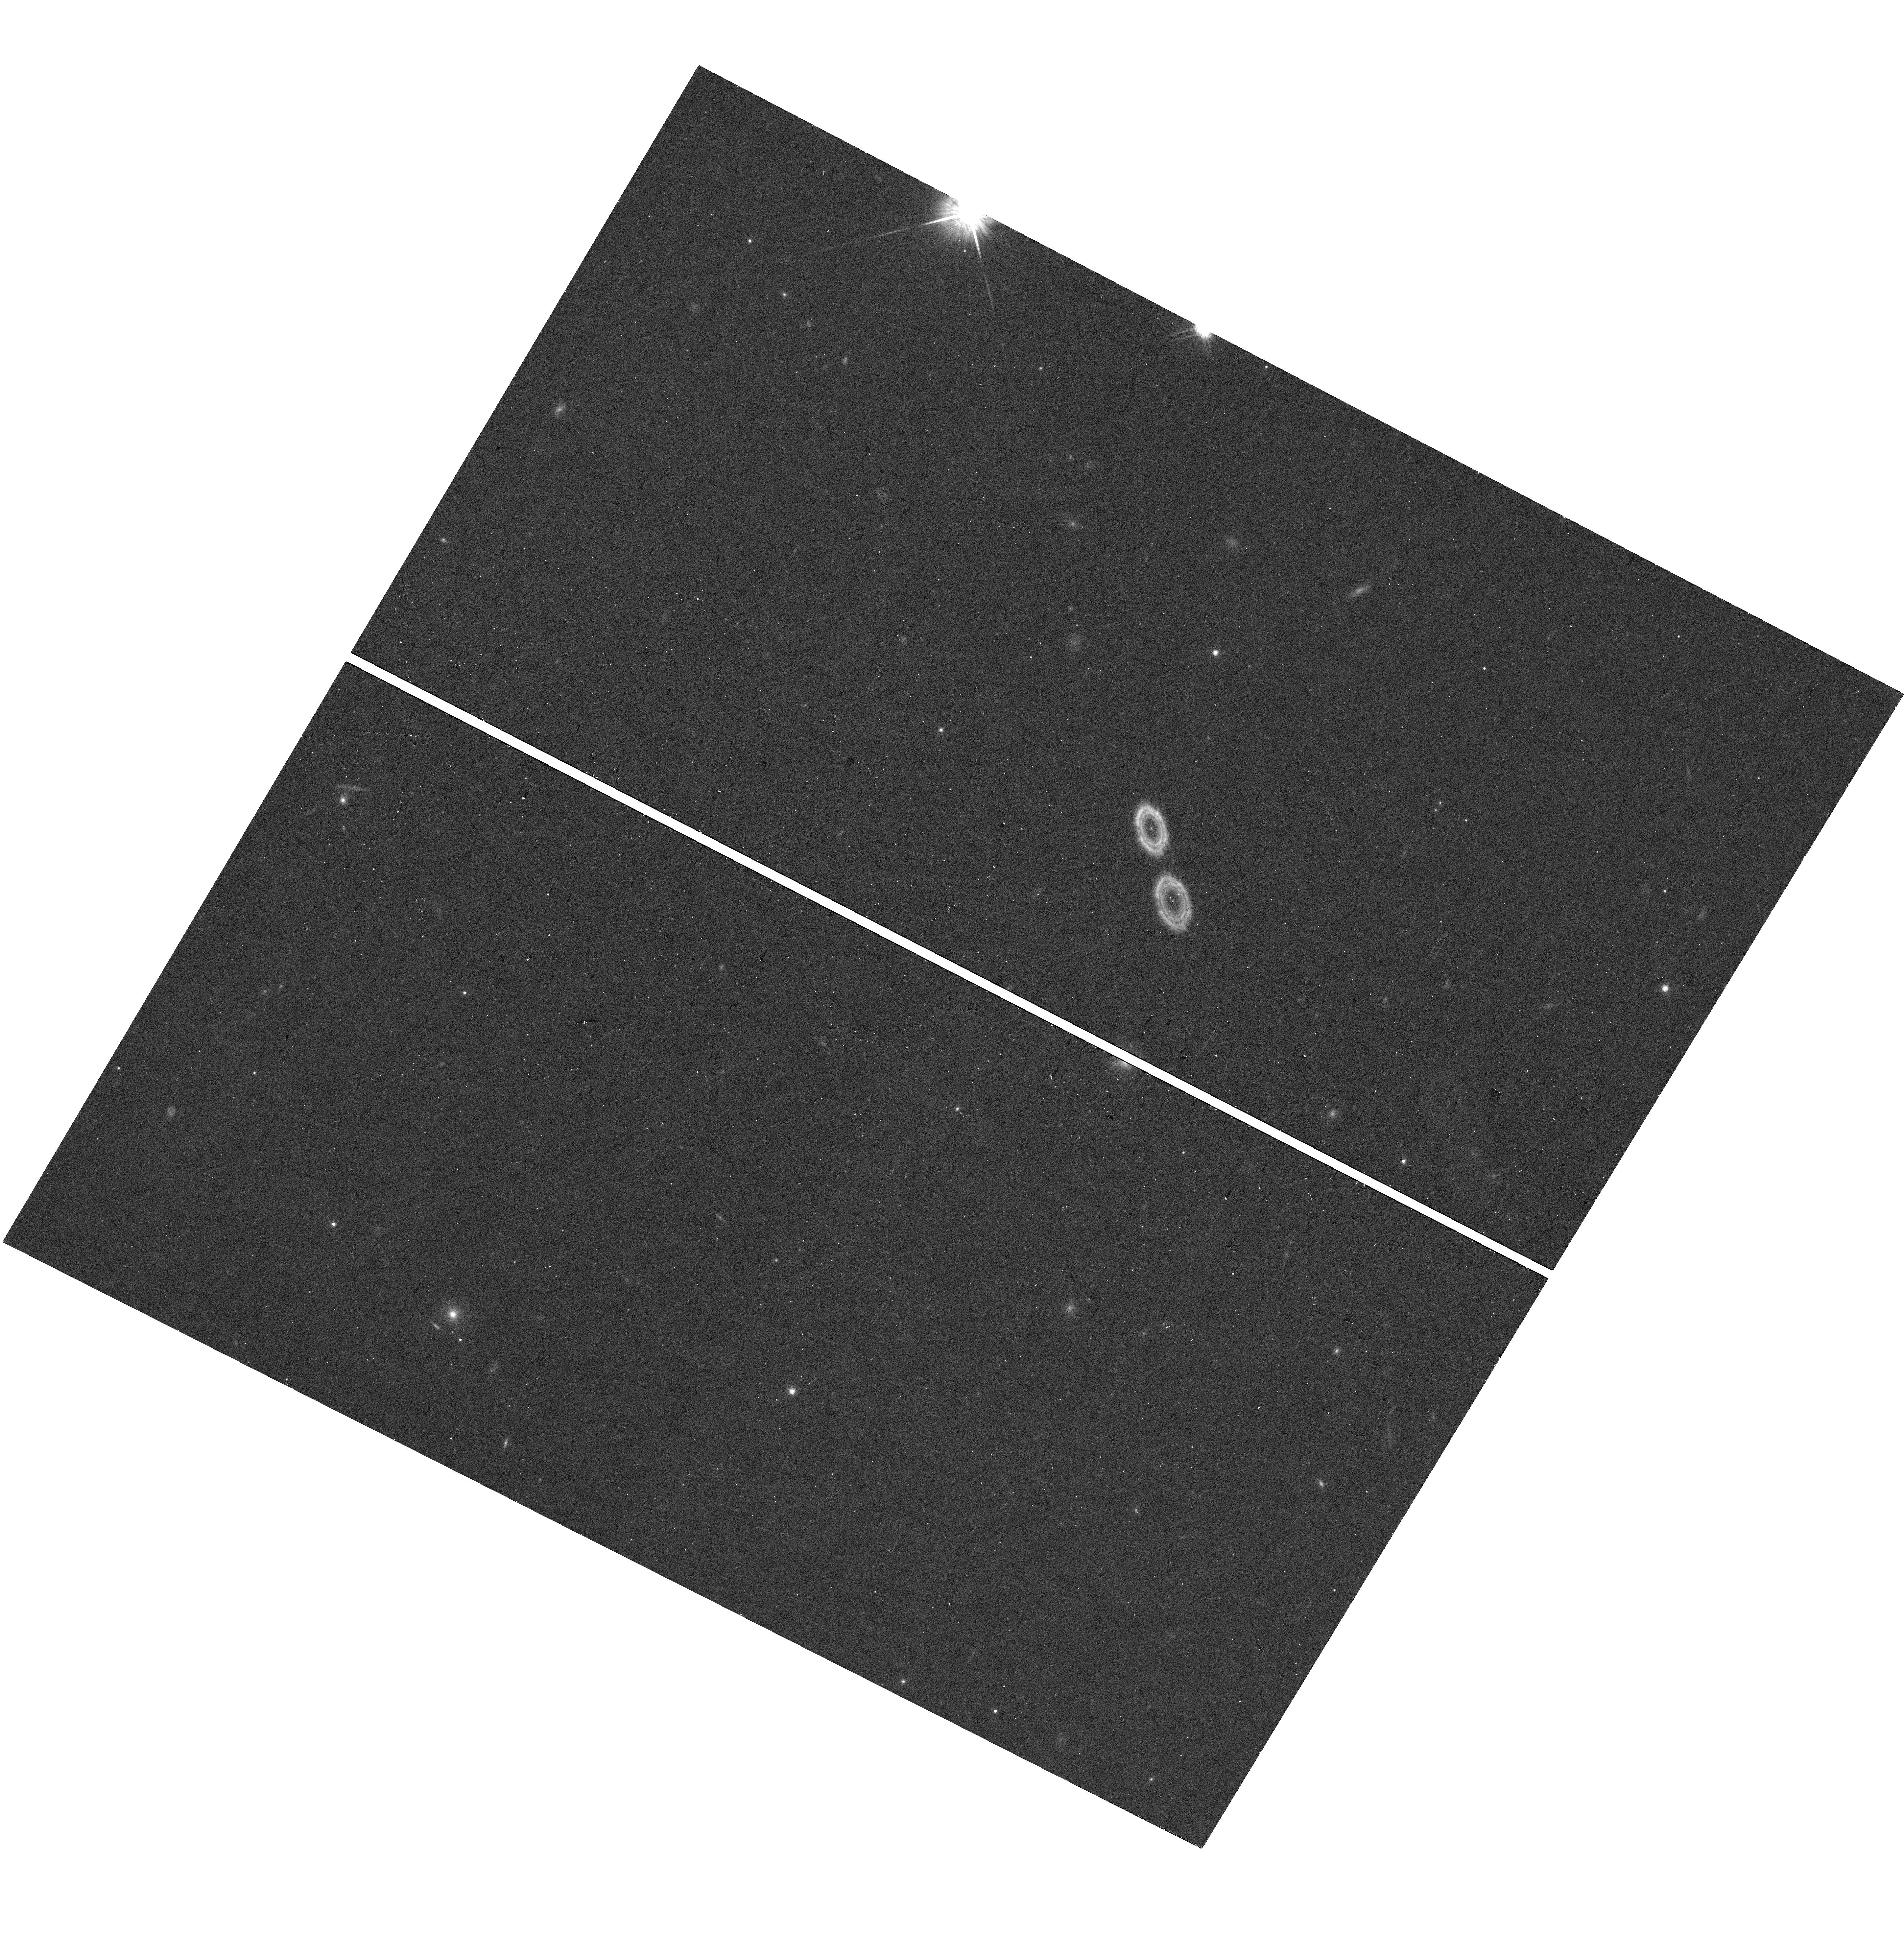
Target: J0837+1921
Instrument: WFC3/UVIS
Filter: F814W
Exposure: 9 min
Observation ID: hst_17826_28_wfc3_uvis_f814w_ifg128

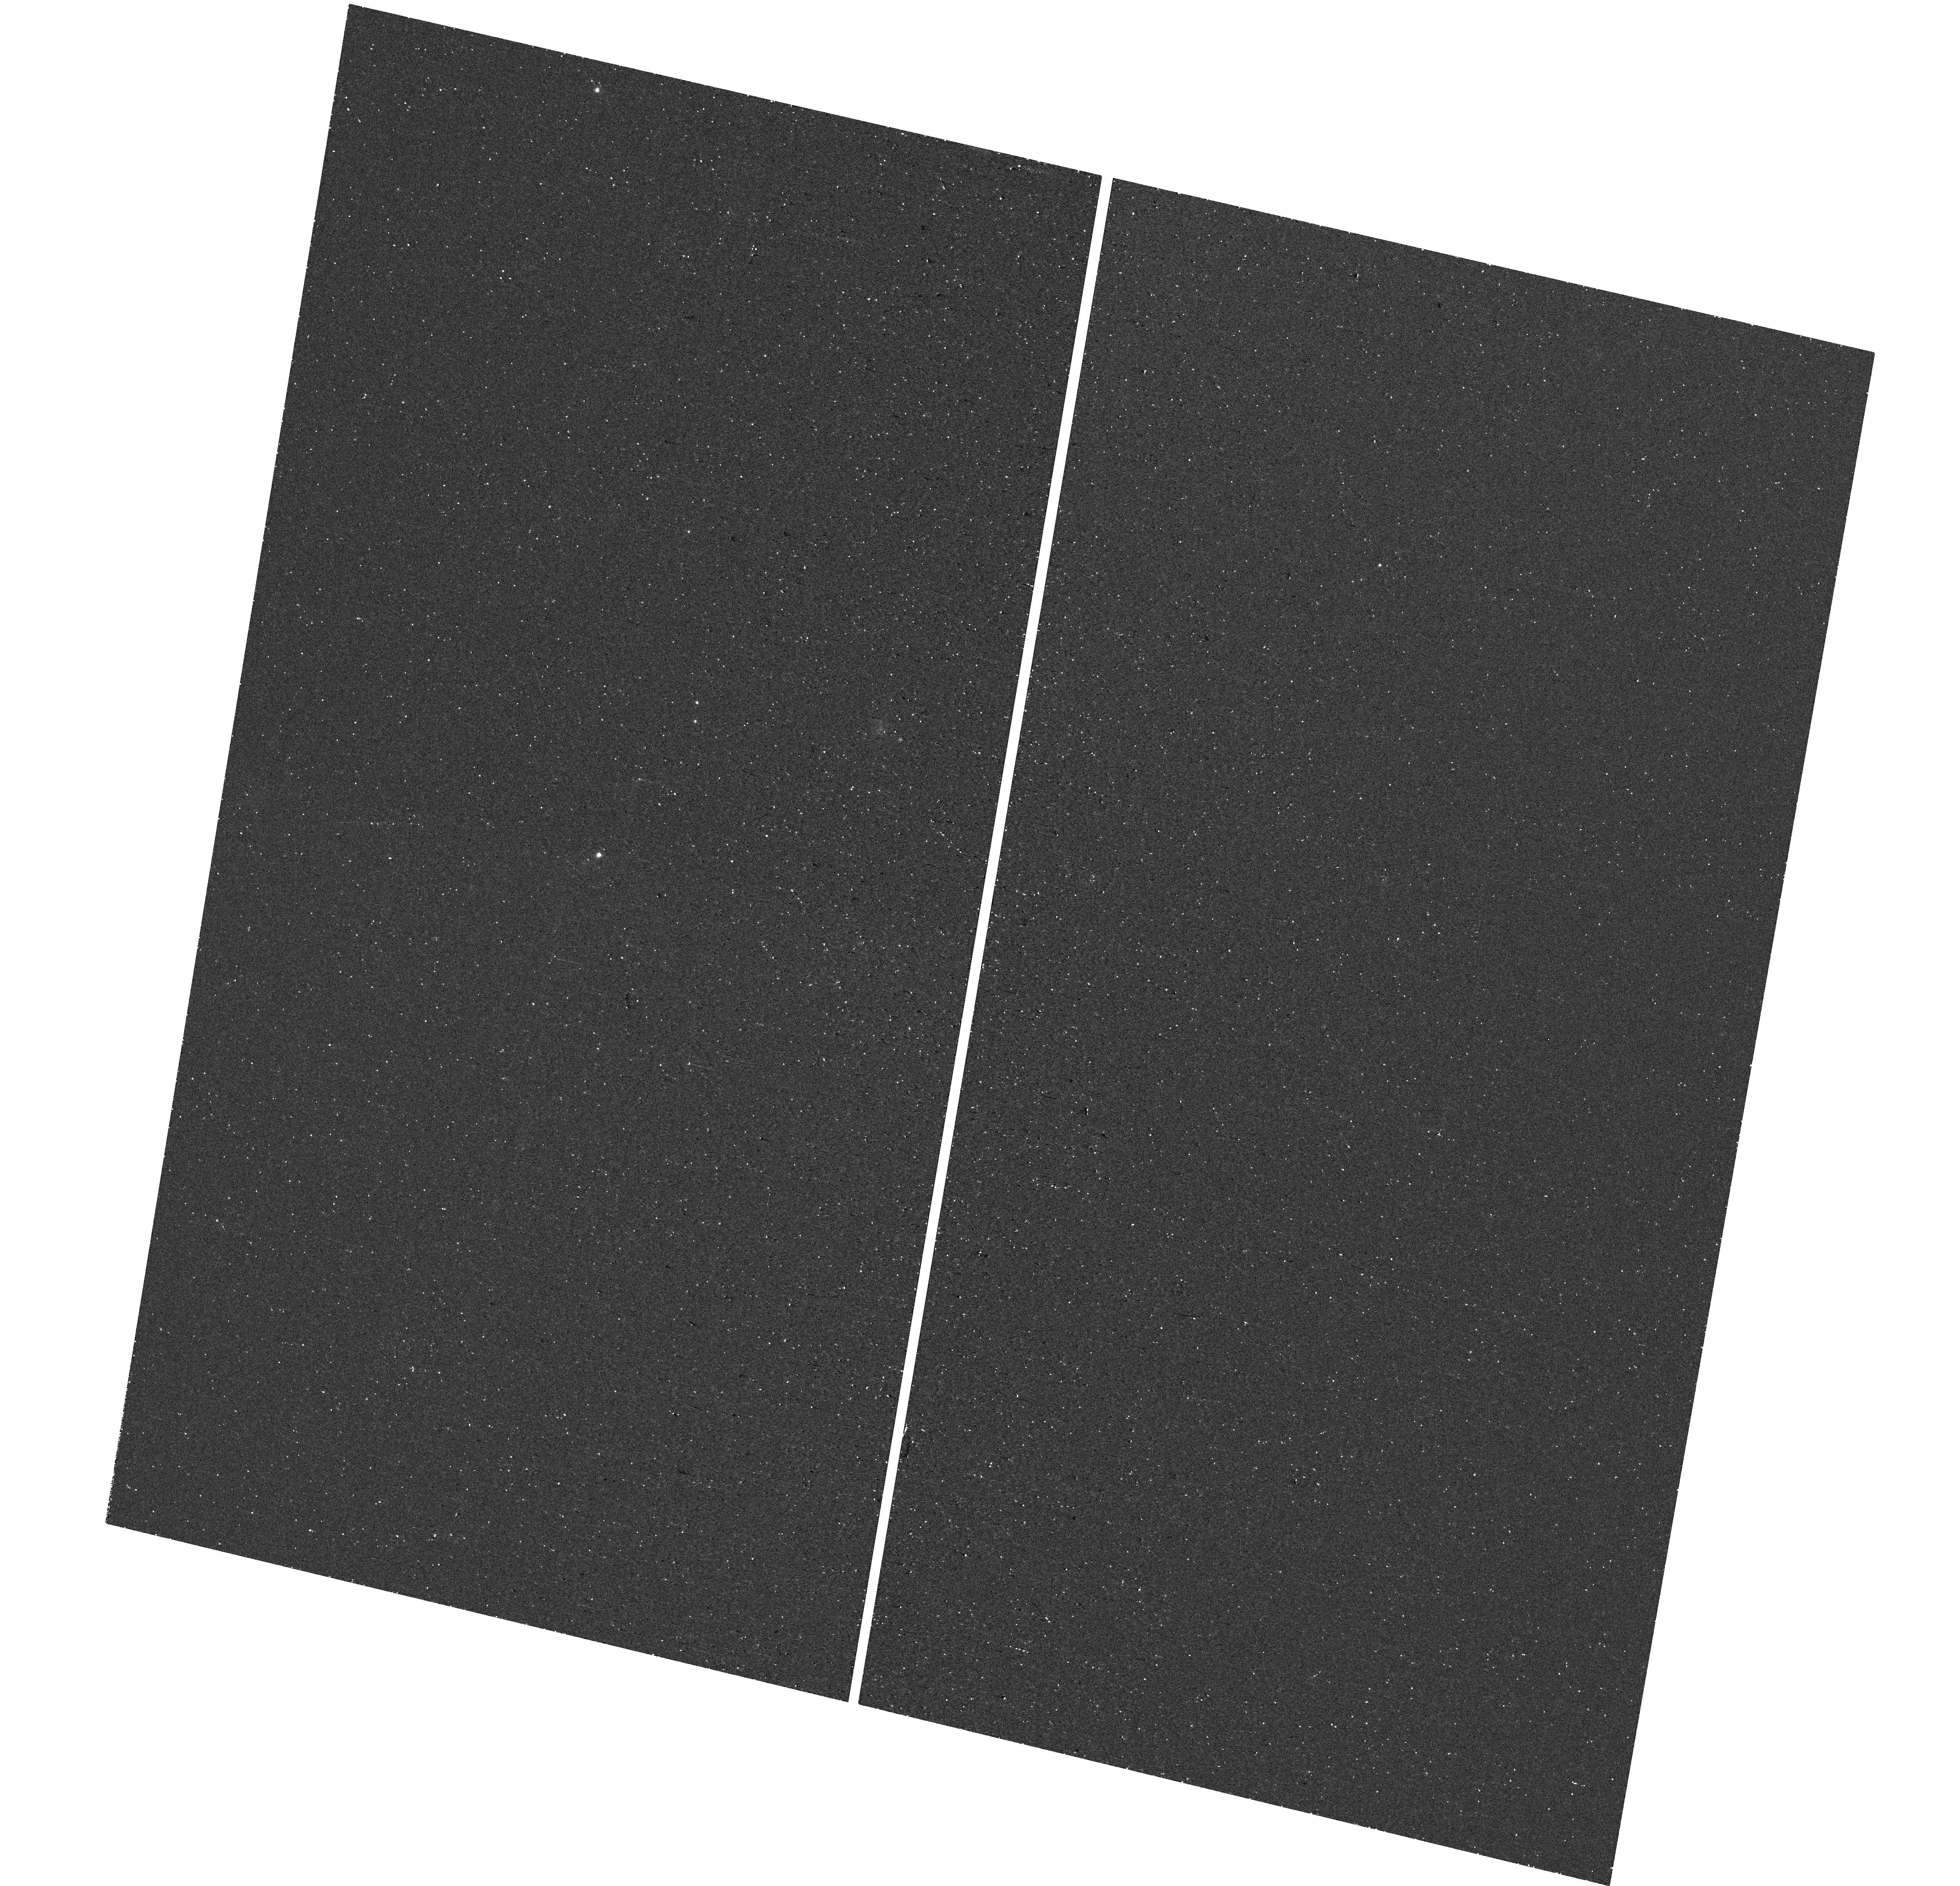
Target: J1355+4651
Instrument: WFC3/UVIS
Filter: F502N
Exposure: 23 min
Observation ID: hst_17826_25_wfc3_uvis_f502n_ifg125

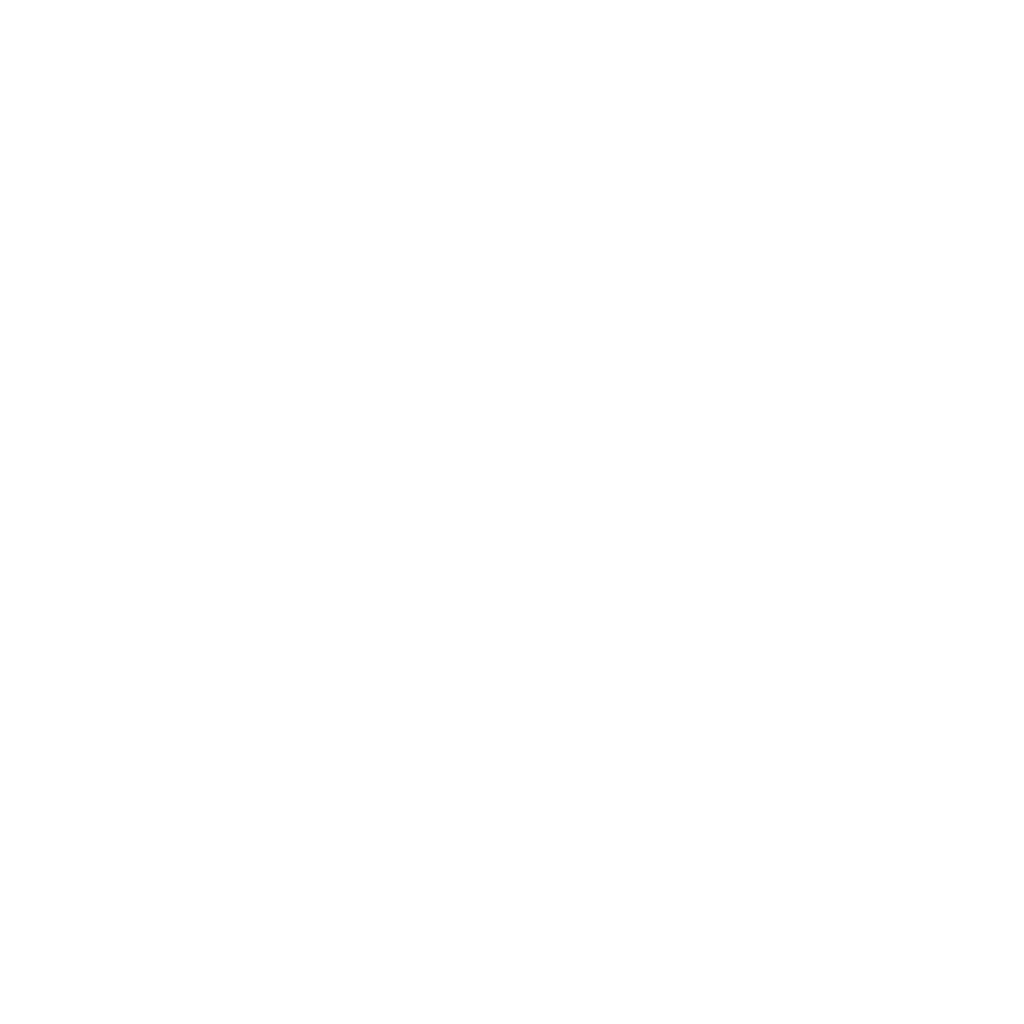
Target: J2229+2725
Instrument: ACS/SBC
Filter: F125LP
Exposure: 18 min
Observation ID: jfg133piq

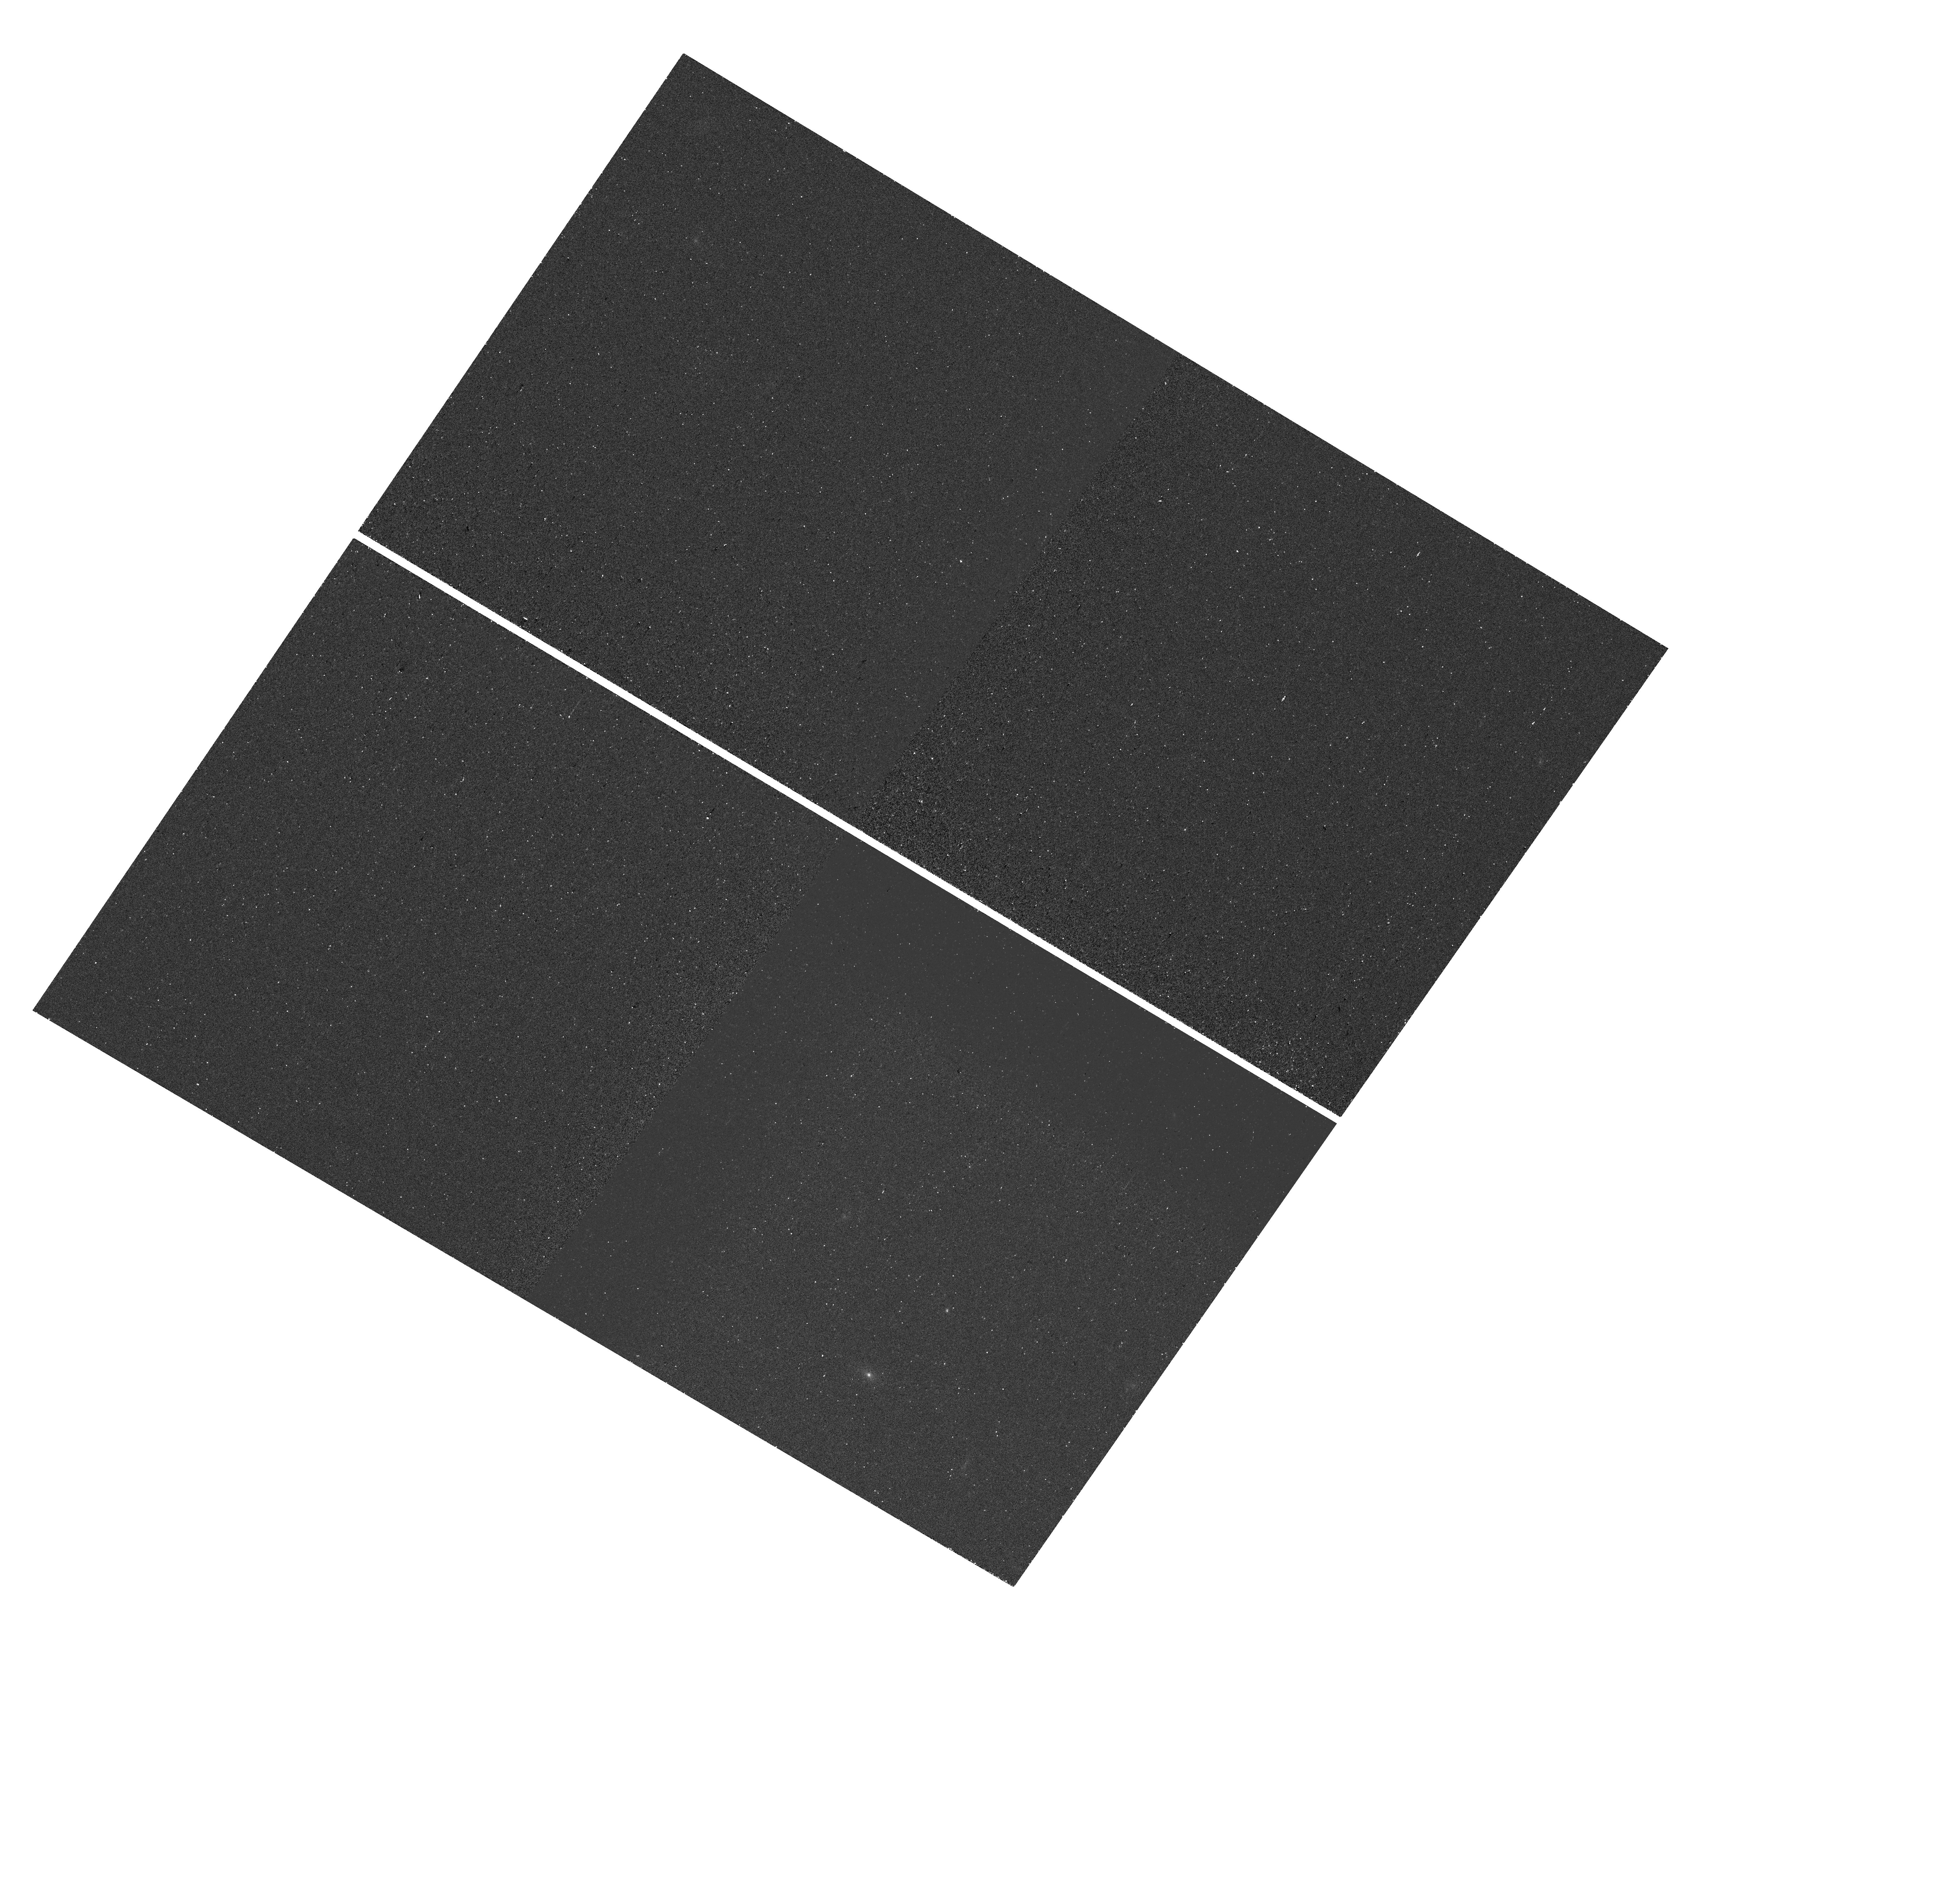
Target: J1206+5007
Instrument: WFC3/UVIS
Filter: FQ508N
Exposure: 23 min
Observation ID: hst_17826_10_wfc3_uvis_fq508n_ifg110

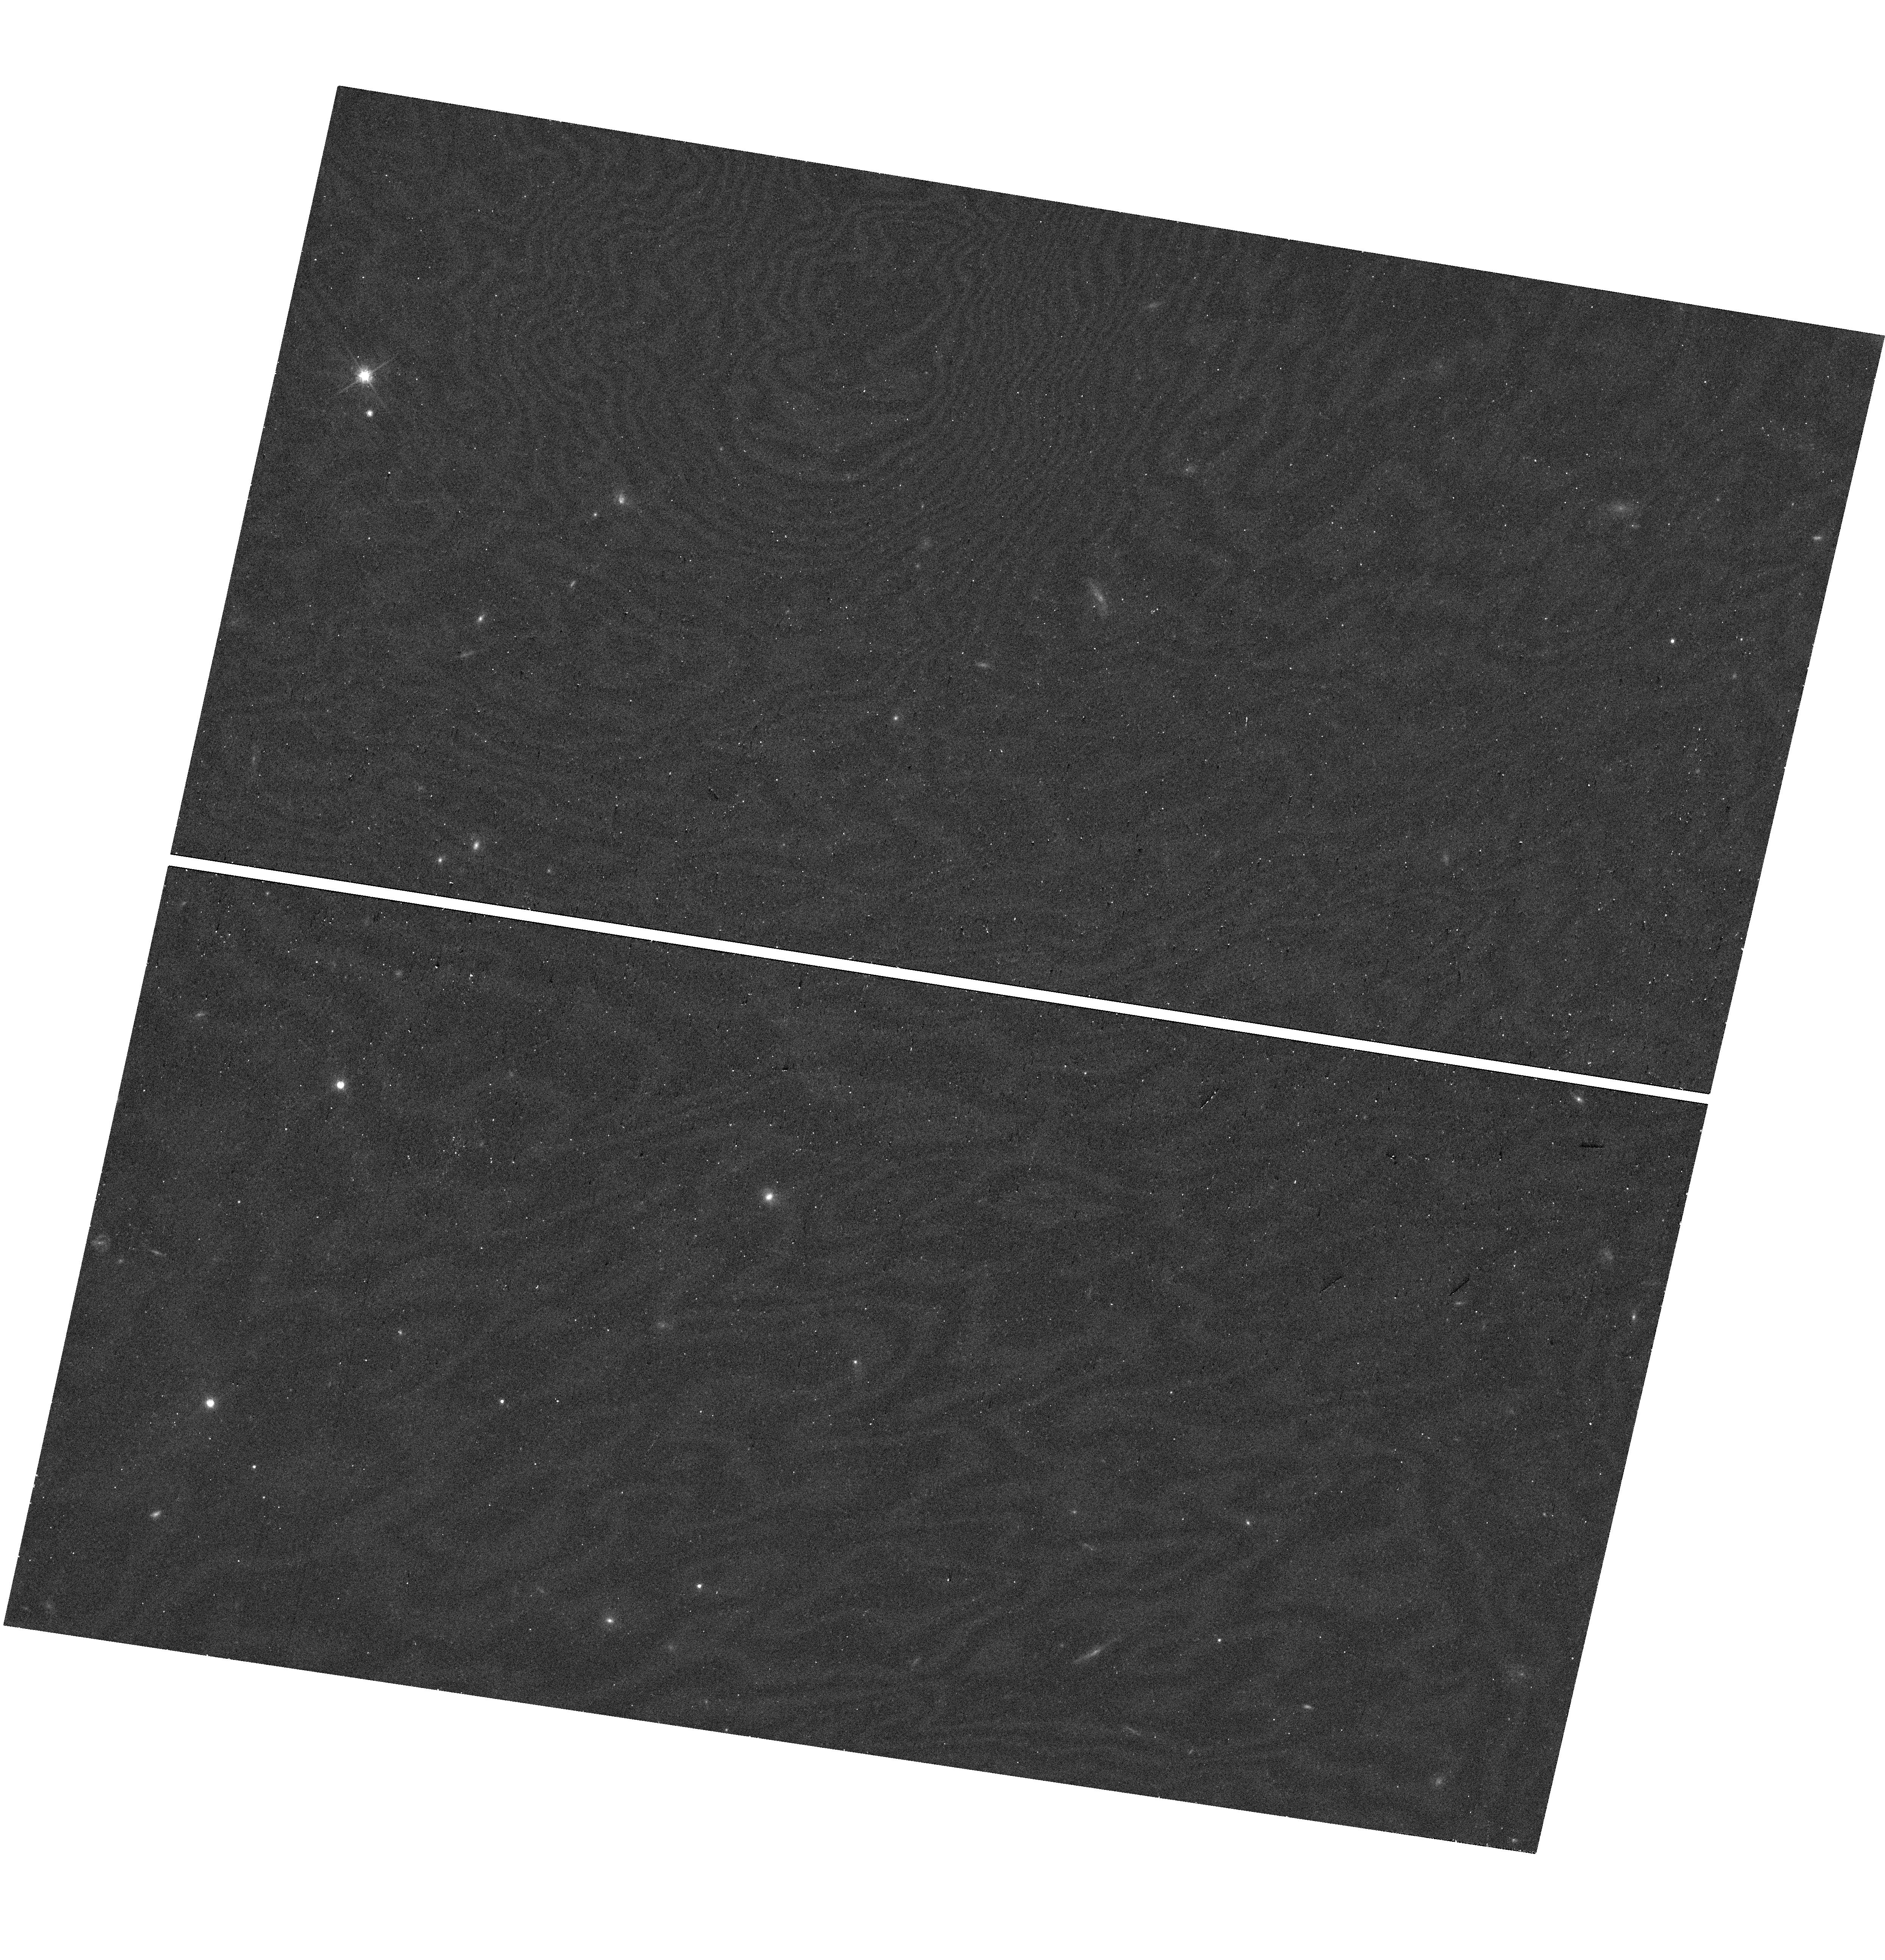
Target: J0926+4504
Instrument: WFC3/UVIS
Filter: F814W
Exposure: 9 min
Observation ID: hst_17826_13_wfc3_uvis_f814w_ifg113

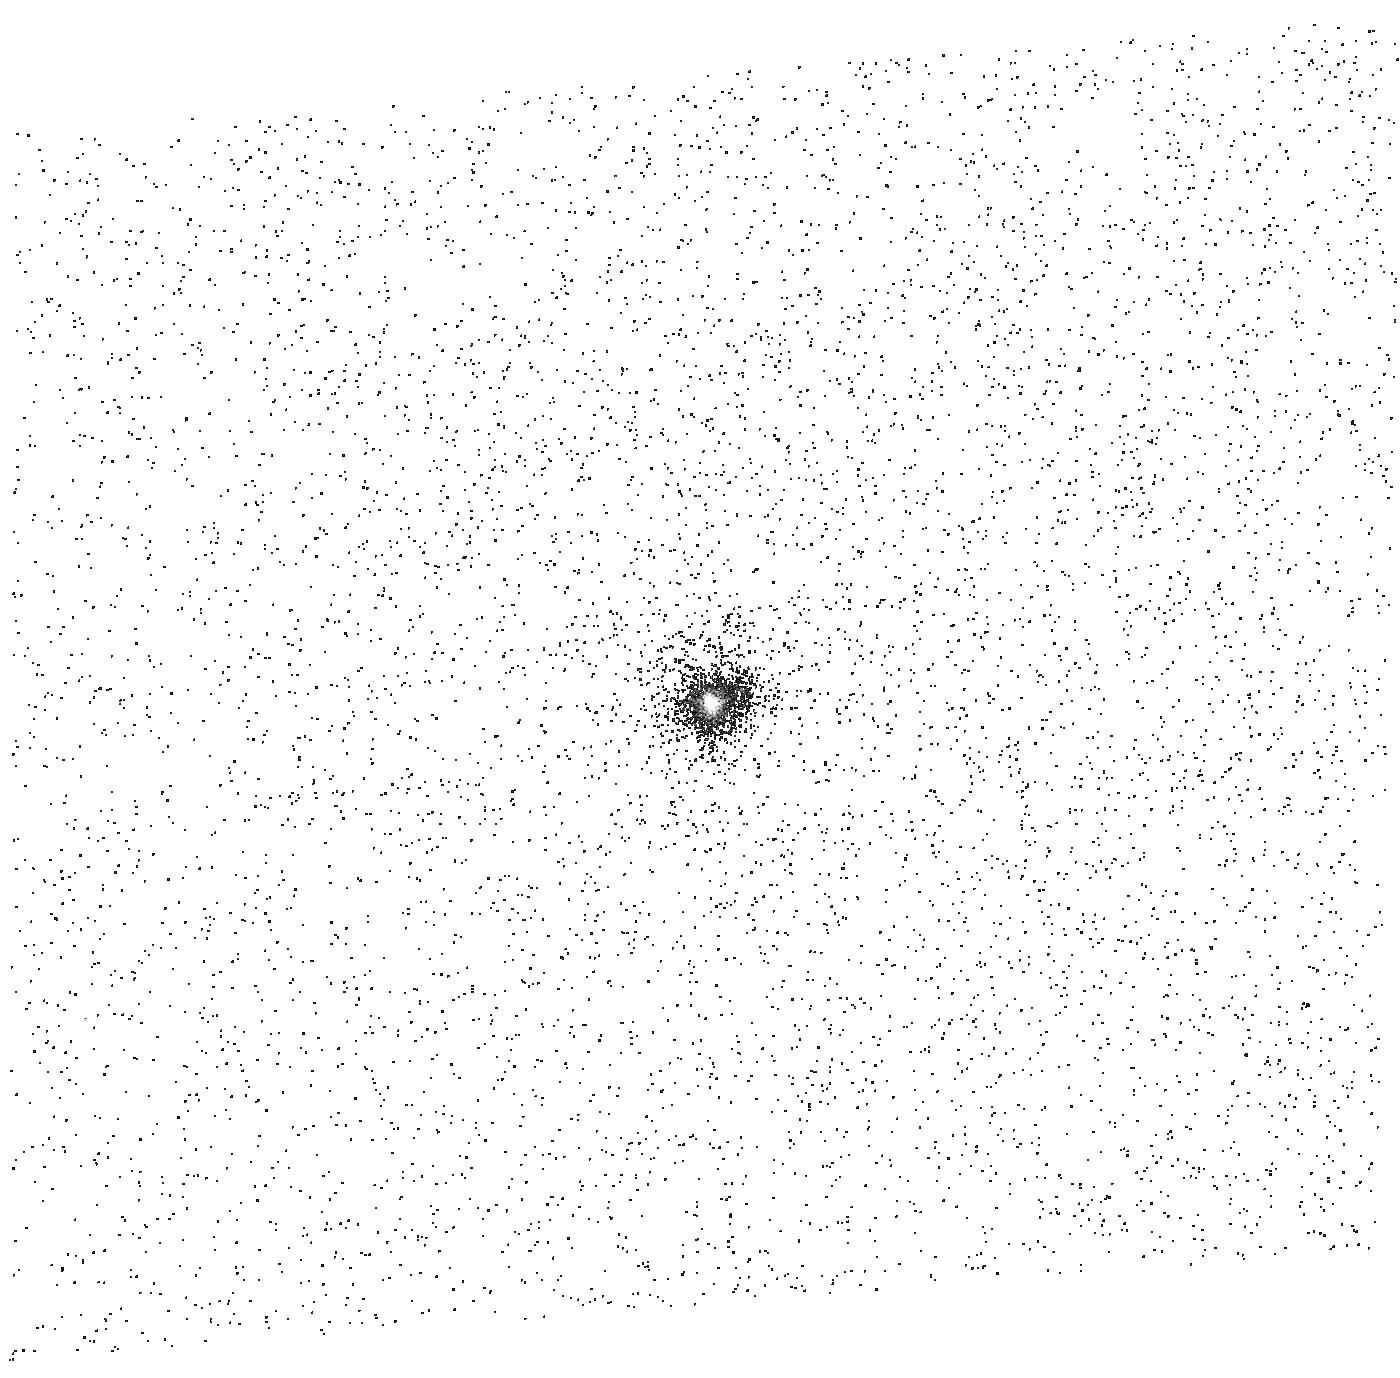
Target: J1032+4919
Instrument: ACS/SBC
Filter: F140LP
Exposure: 8 min
Observation ID: hst_17826_15_acs_sbc_f140lp_jfg115

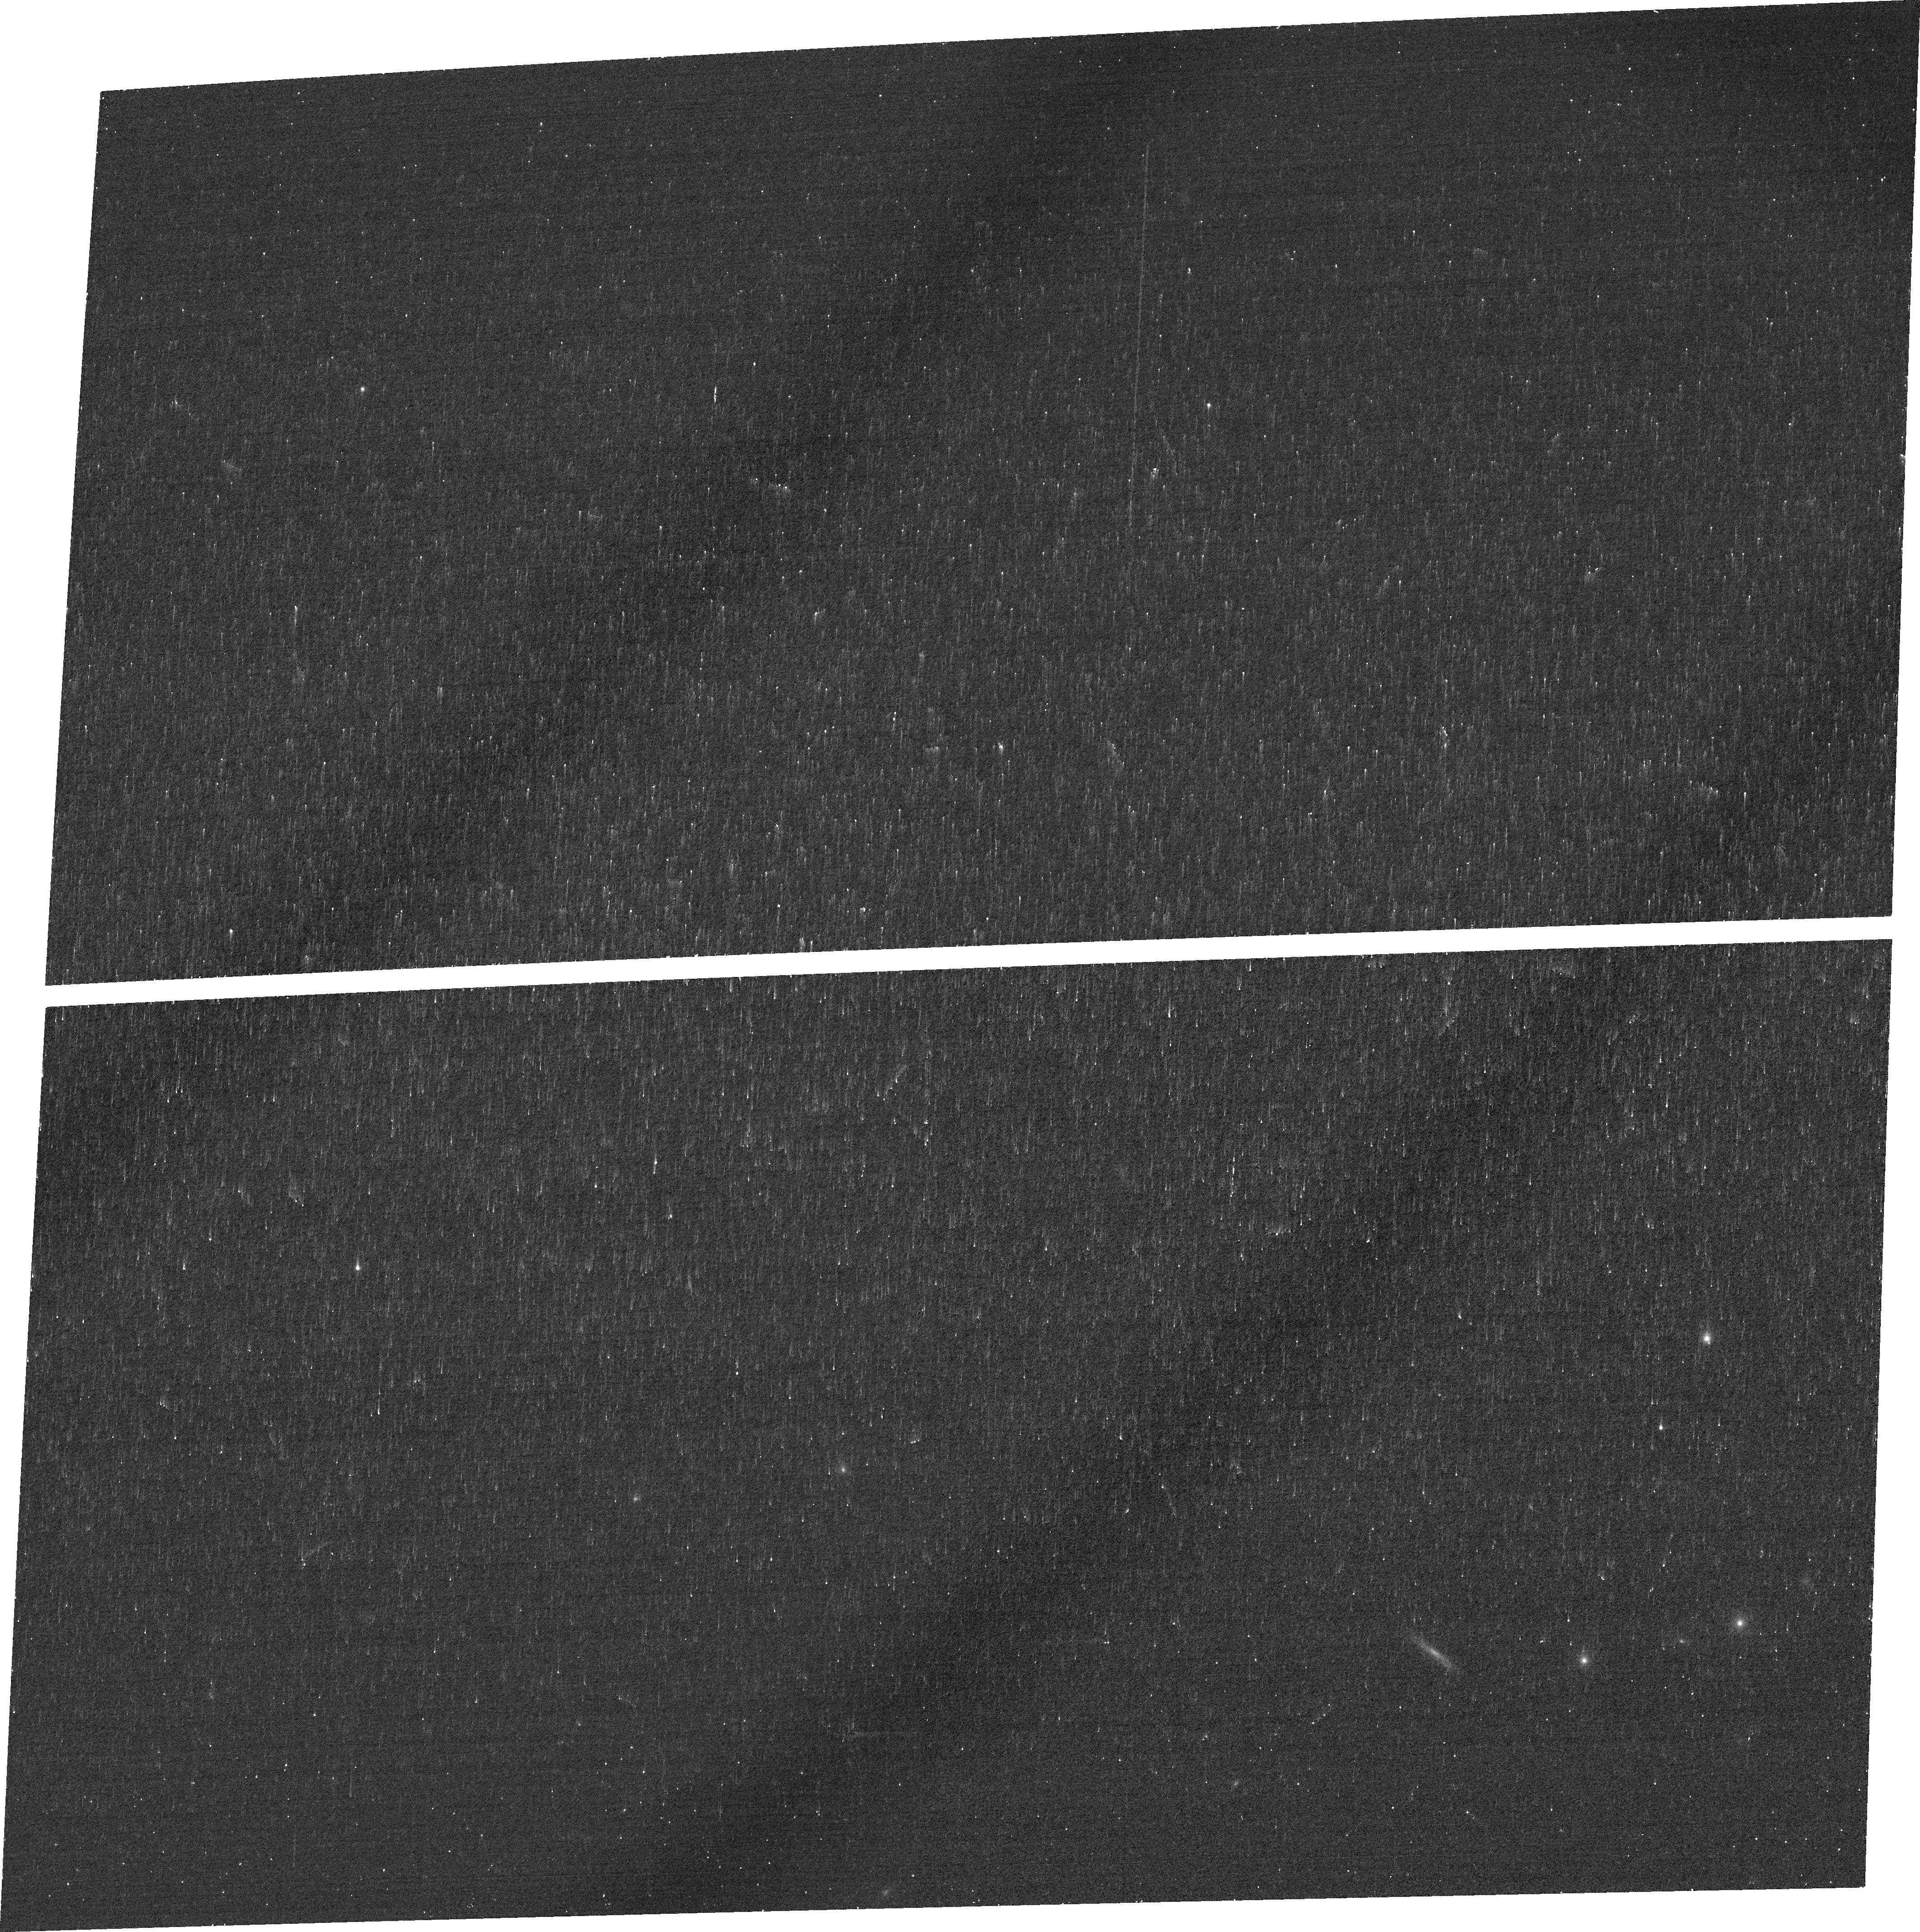
Target: J1004+3256
Instrument: ACS/WFC
Filter: FR716N
Exposure: 12 min
Observation ID: jfg1a1010

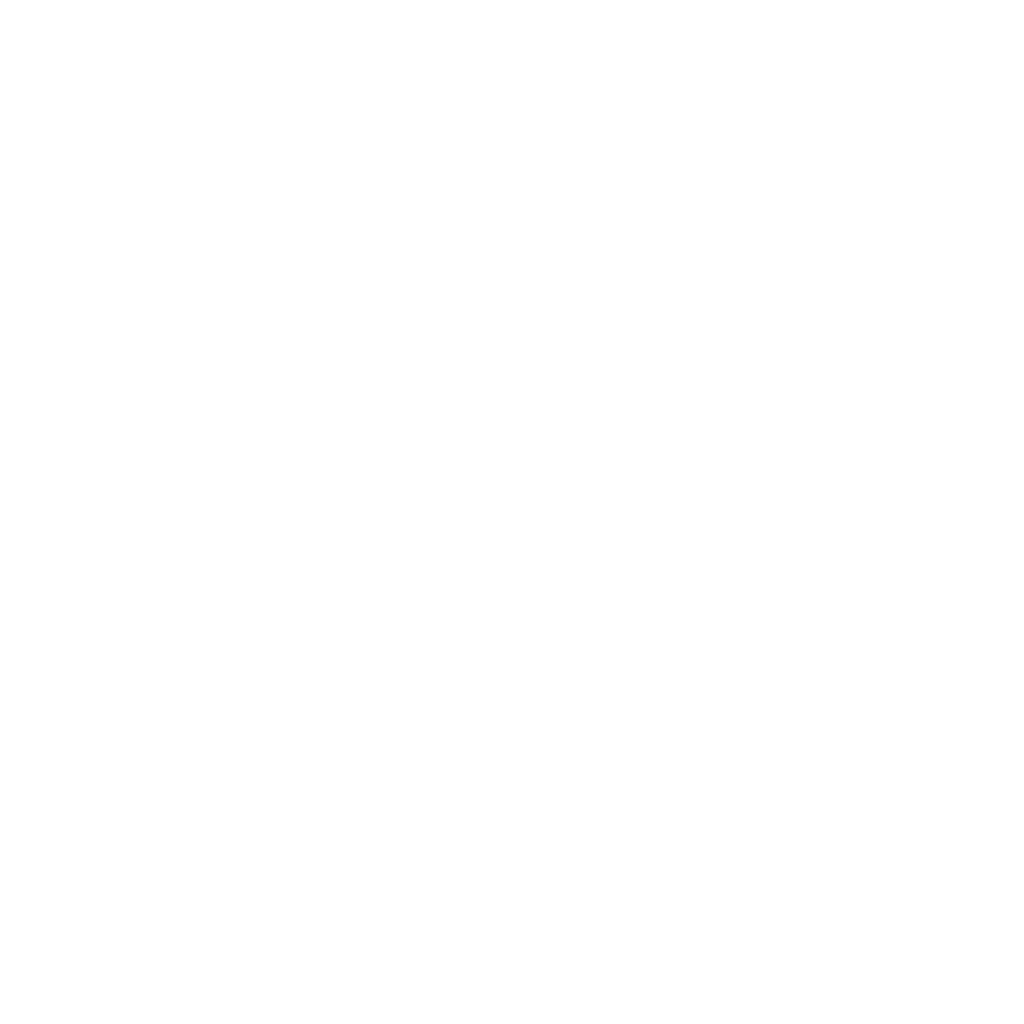
Target: J1046+4047
Instrument: ACS/SBC
Filter: F140LP
Exposure: 8 min
Observation ID: jfg118a3q

Lyman alpha imaging of galaxies with the lowest mass and metallicity (PI: Oestlin, Goeran)

The Lyman alpha (Lya) line is the intrinsically strongest recombination line from star forming galaxies, and is a key probe of the high redshift universe that been used to find tons of galaxies. However, being a resonant line, it scatters in the interstellar medium of galaxies and often comes out weaker than the dust content suggests, and the escaping Lya is commonly distributed over larger scales than the continuum, in the form of Lya halos. Hence, much of the Lya emission from galaxies may fall outside of spectroscopic apertures, requiring imaging to account for the full Lya budget. In the nearby universe, HST offer possibilties to study the physics regulating Lya escape from galaxies in detail, through imaging and spectroscopy. More than 80 galaxies in the low-z universe have been imaged in Lya with HST, but almost exlusively metallicities larger than 10% solar. JWST are now detecting sources at z>6 with lower metallicity and stellar mass than the existing low-z Lya samples. Here we propose to extend Lya imaging to a new regime of very low mass and metallicity that better overlaps with the new discovery space enabled by JWST. We propose to image a sample of 12 very metal-poor galaxies in Lya, Halpha, Hbeta and UV to i-band continuum filters to explore the Lya extent of galaxies in this yet unexplored mass and metallicity regime. Which such a sample size, provisional trends of the Lya escape physics vs galaxy physical properties could be obtained in this critical mass and metallicity regime of particular relevance for understanding galaxies in the epoch of reionisation, now being observed with JWST.